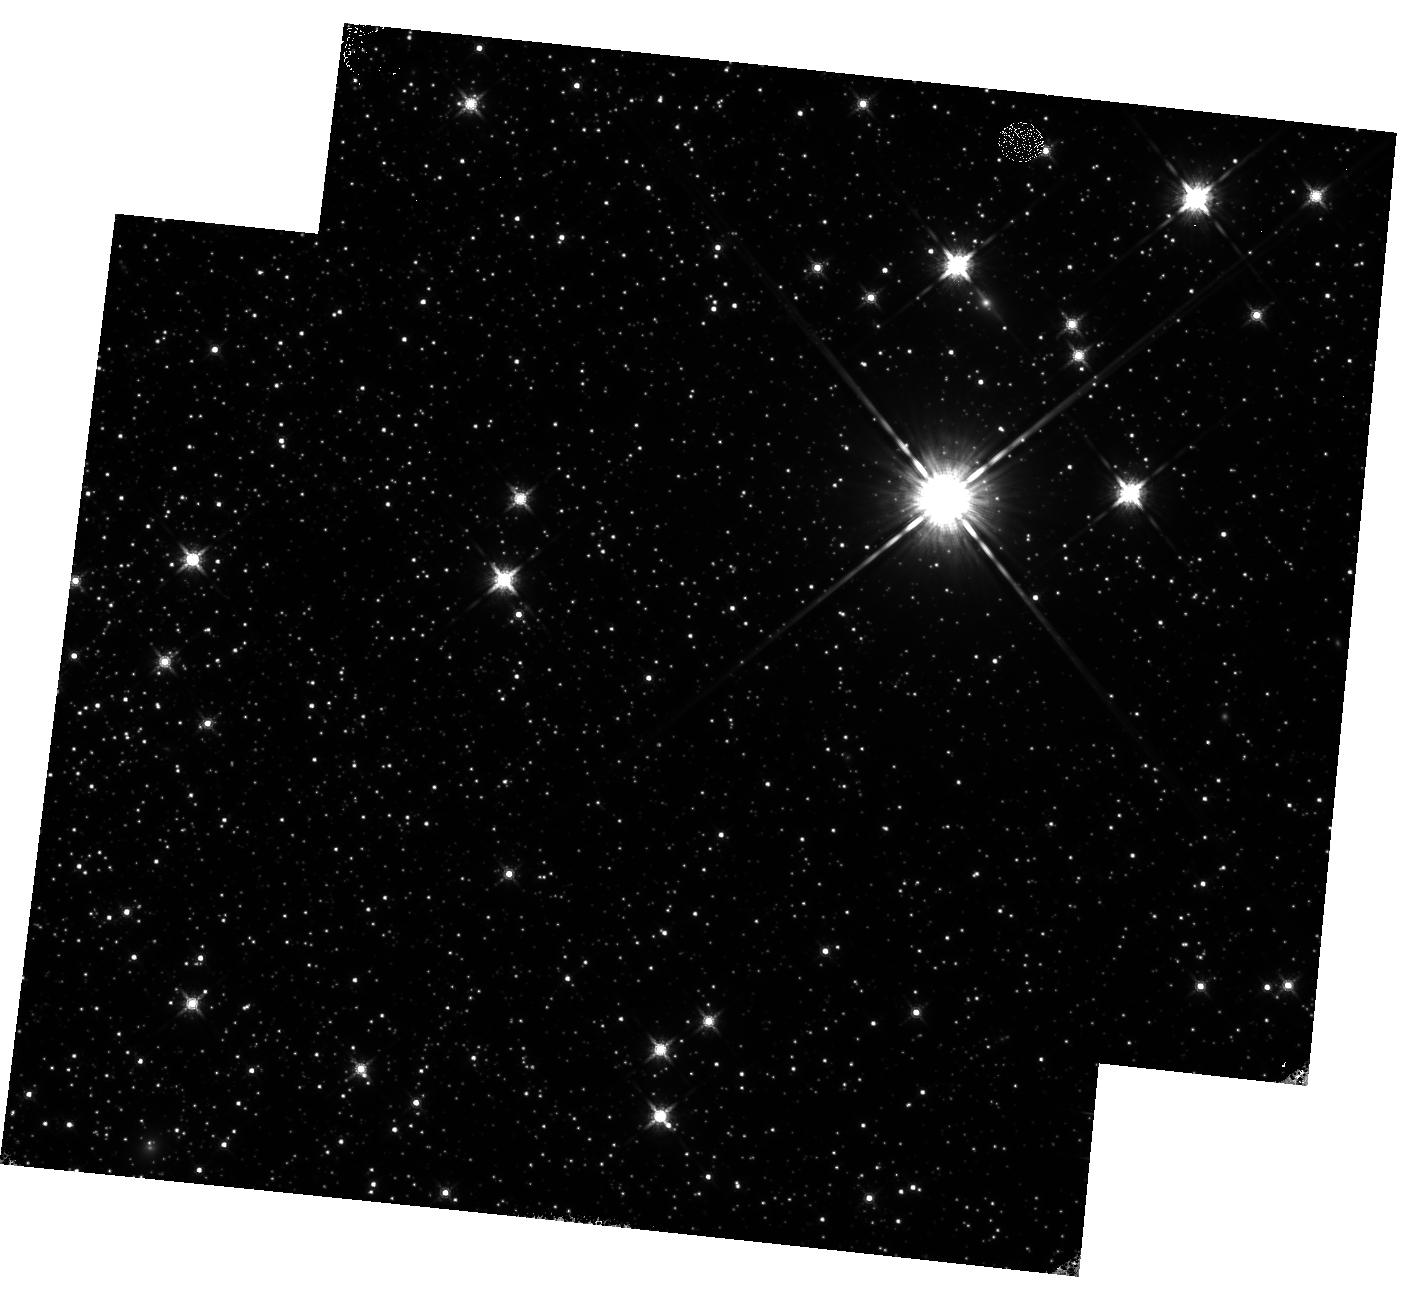
Target: NGC-5139B. Instrument: WFC3/IR. Filter: F160W. Exposure: 42 min. Observation ID: hst_16864_04_wfc3_ir_f160w_ies104

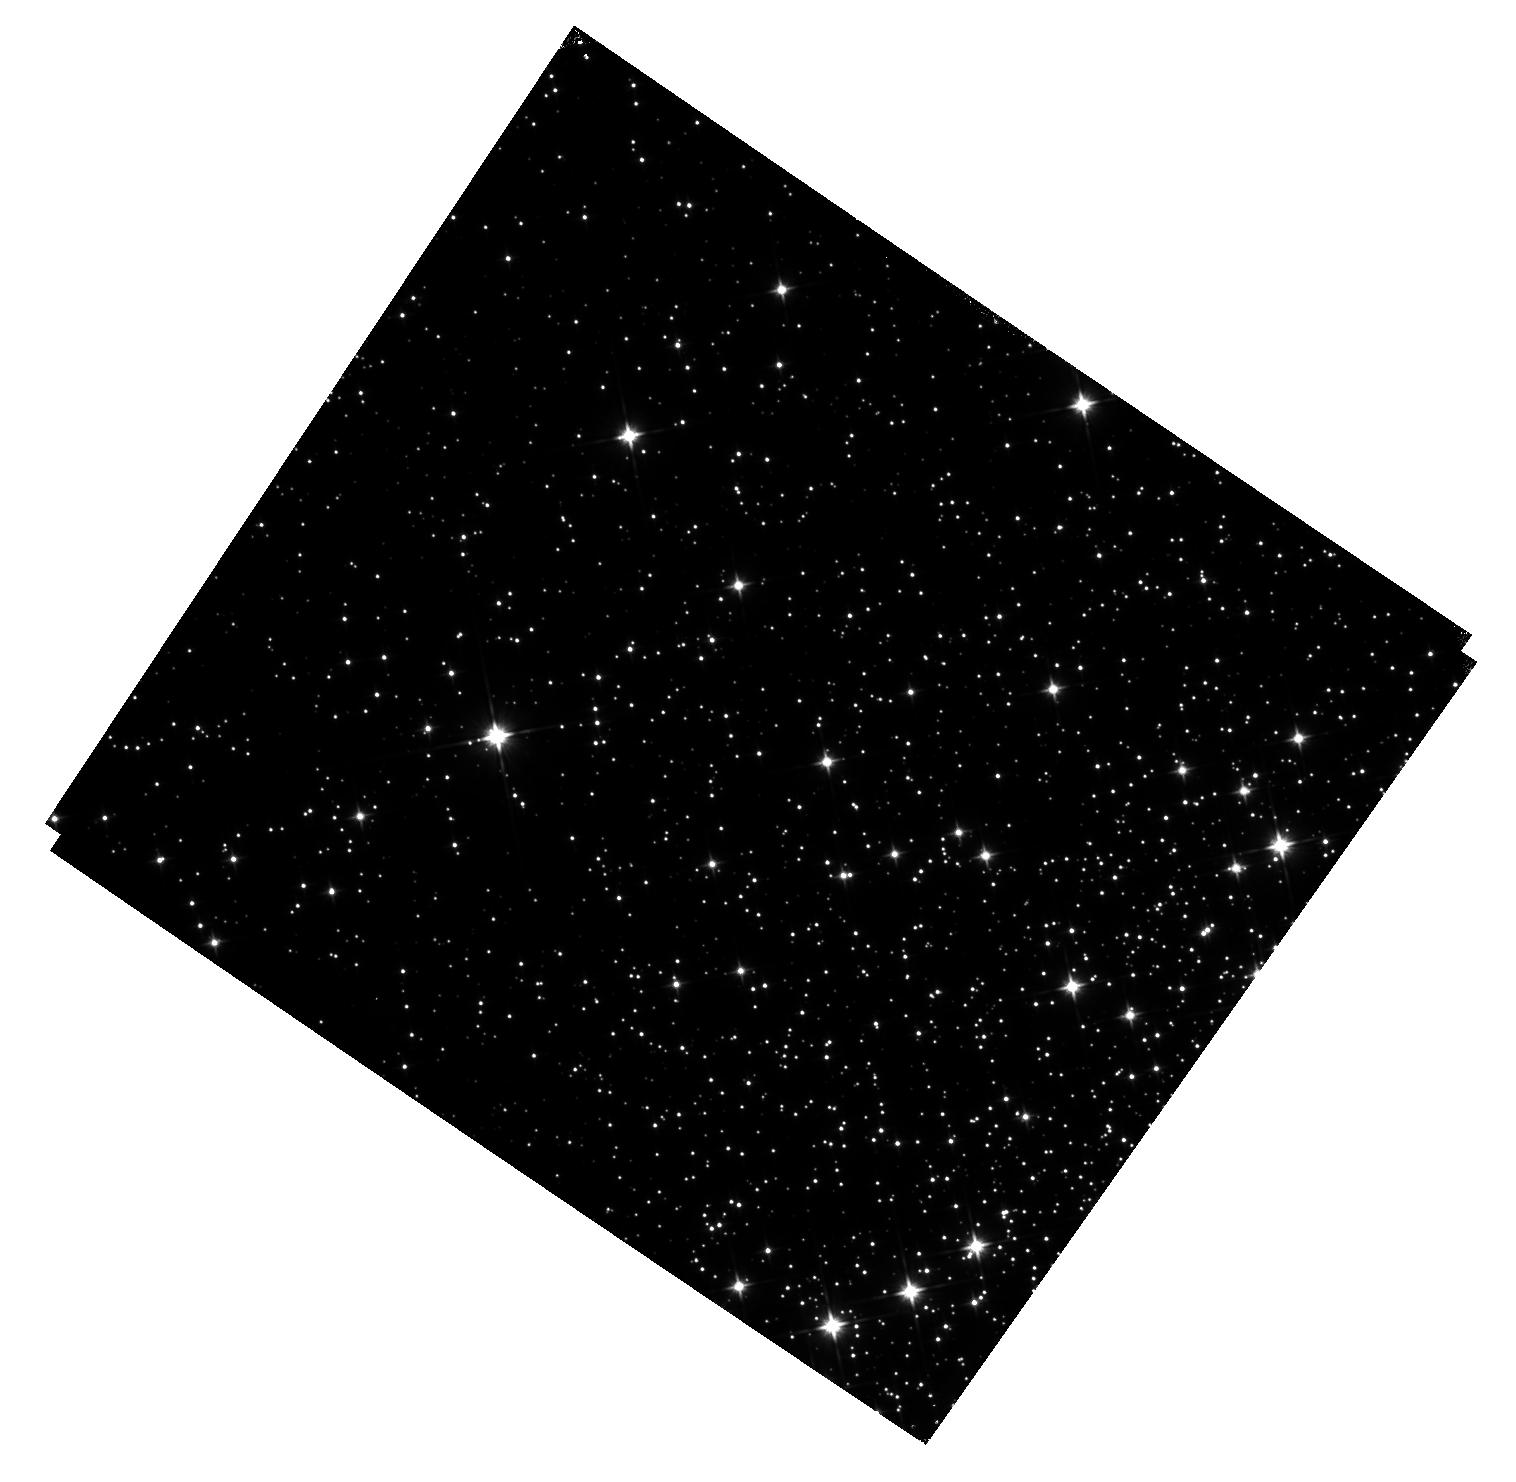
Target: M-4-V1. Instrument: WFC3/IR. Filter: F110W. Exposure: 22 min. Observation ID: hst_16864_01_wfc3_ir_f110w_ies101

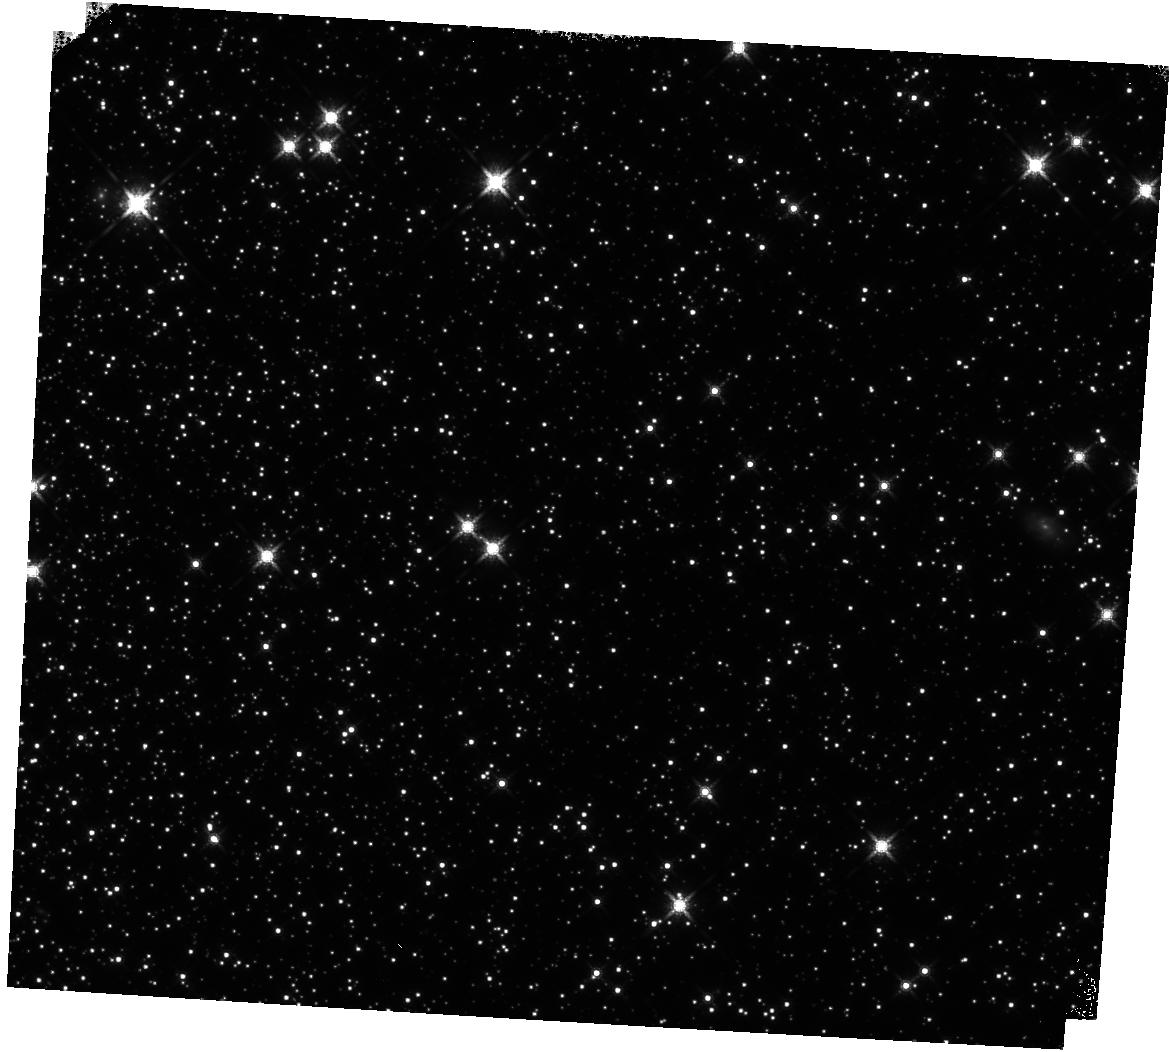
Target: 47TUC. Instrument: WFC3/IR. Filter: F160W. Exposure: 14 min. Observation ID: hst_16864_05_wfc3_ir_f160w_ies105

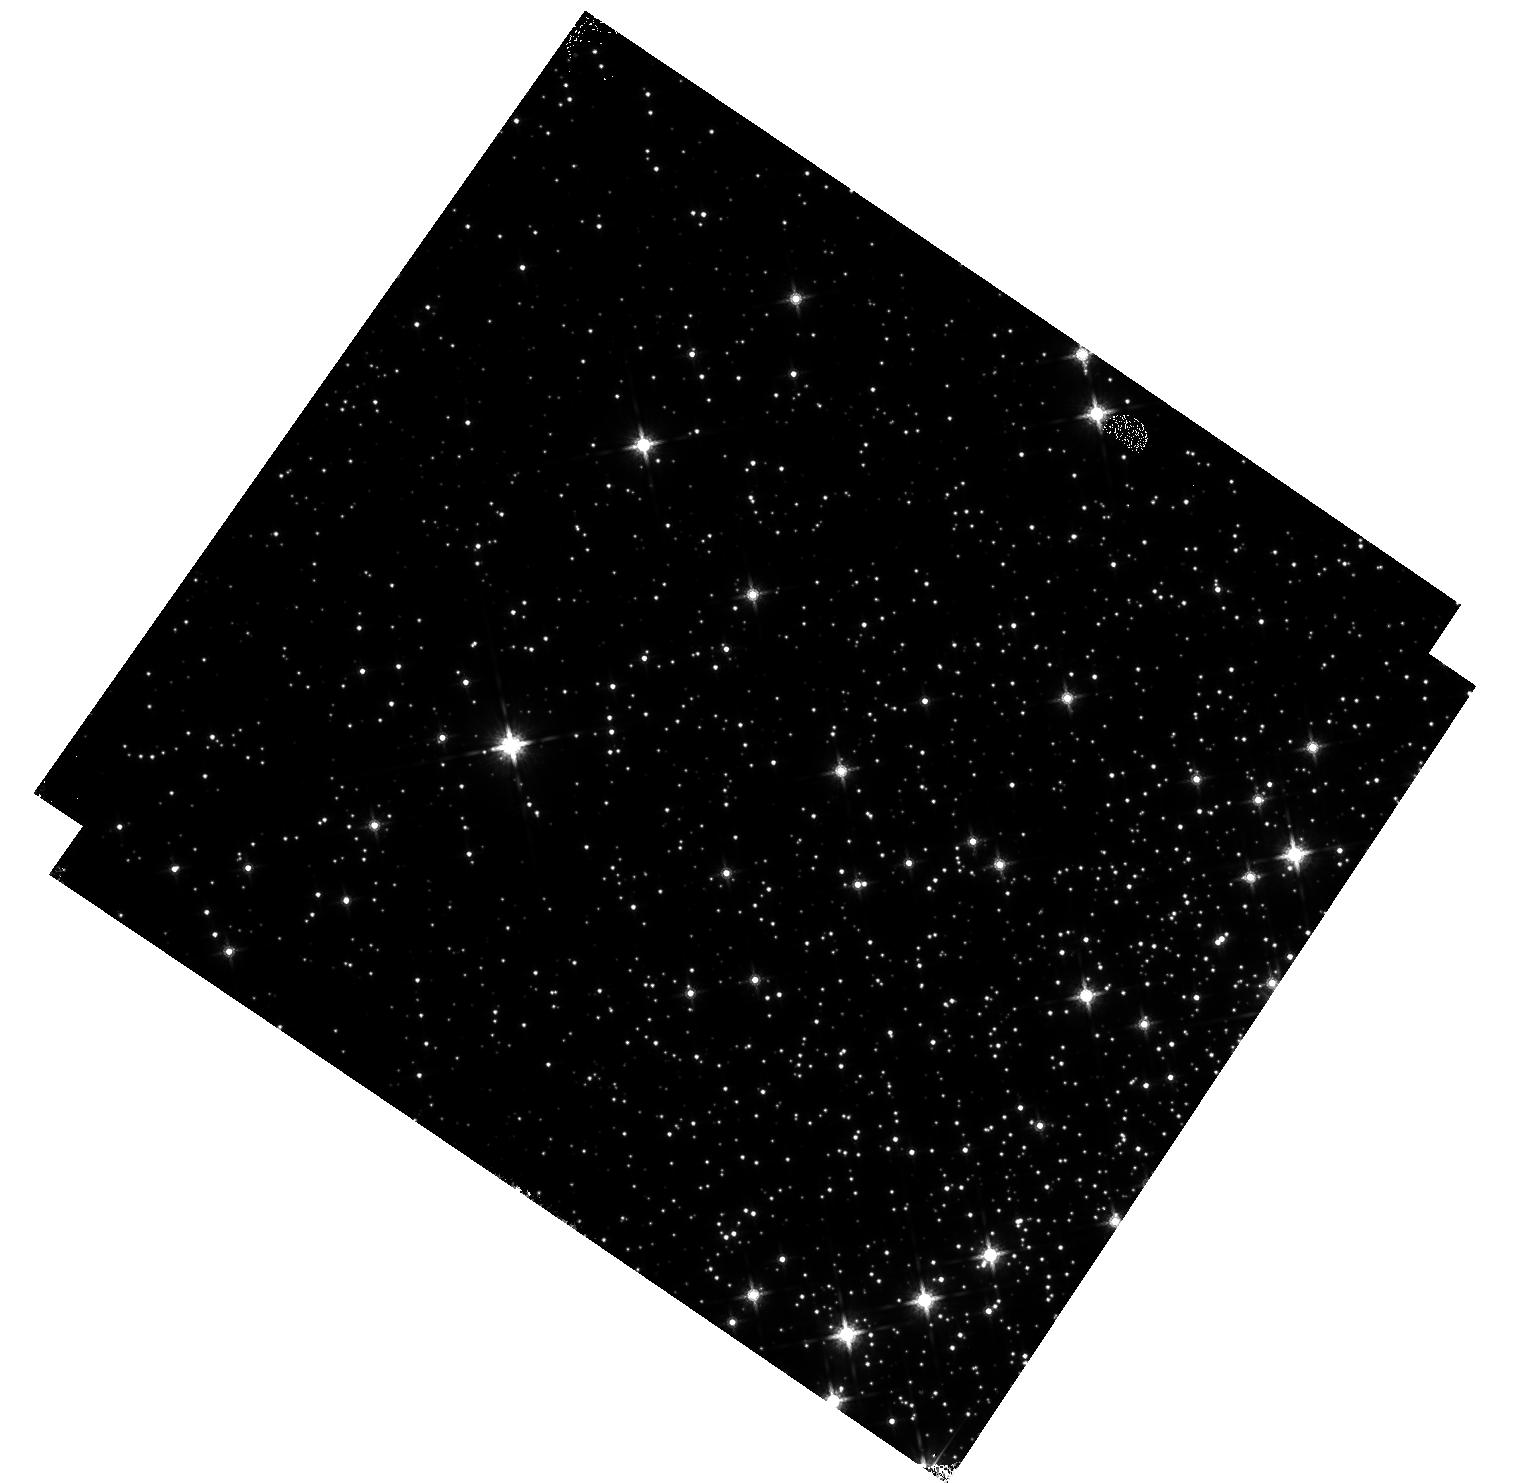
Target: M-4. Instrument: WFC3/IR. Filter: F160W. Exposure: 20 min. Observation ID: hst_16864_02_wfc3_ir_f160w_ies102

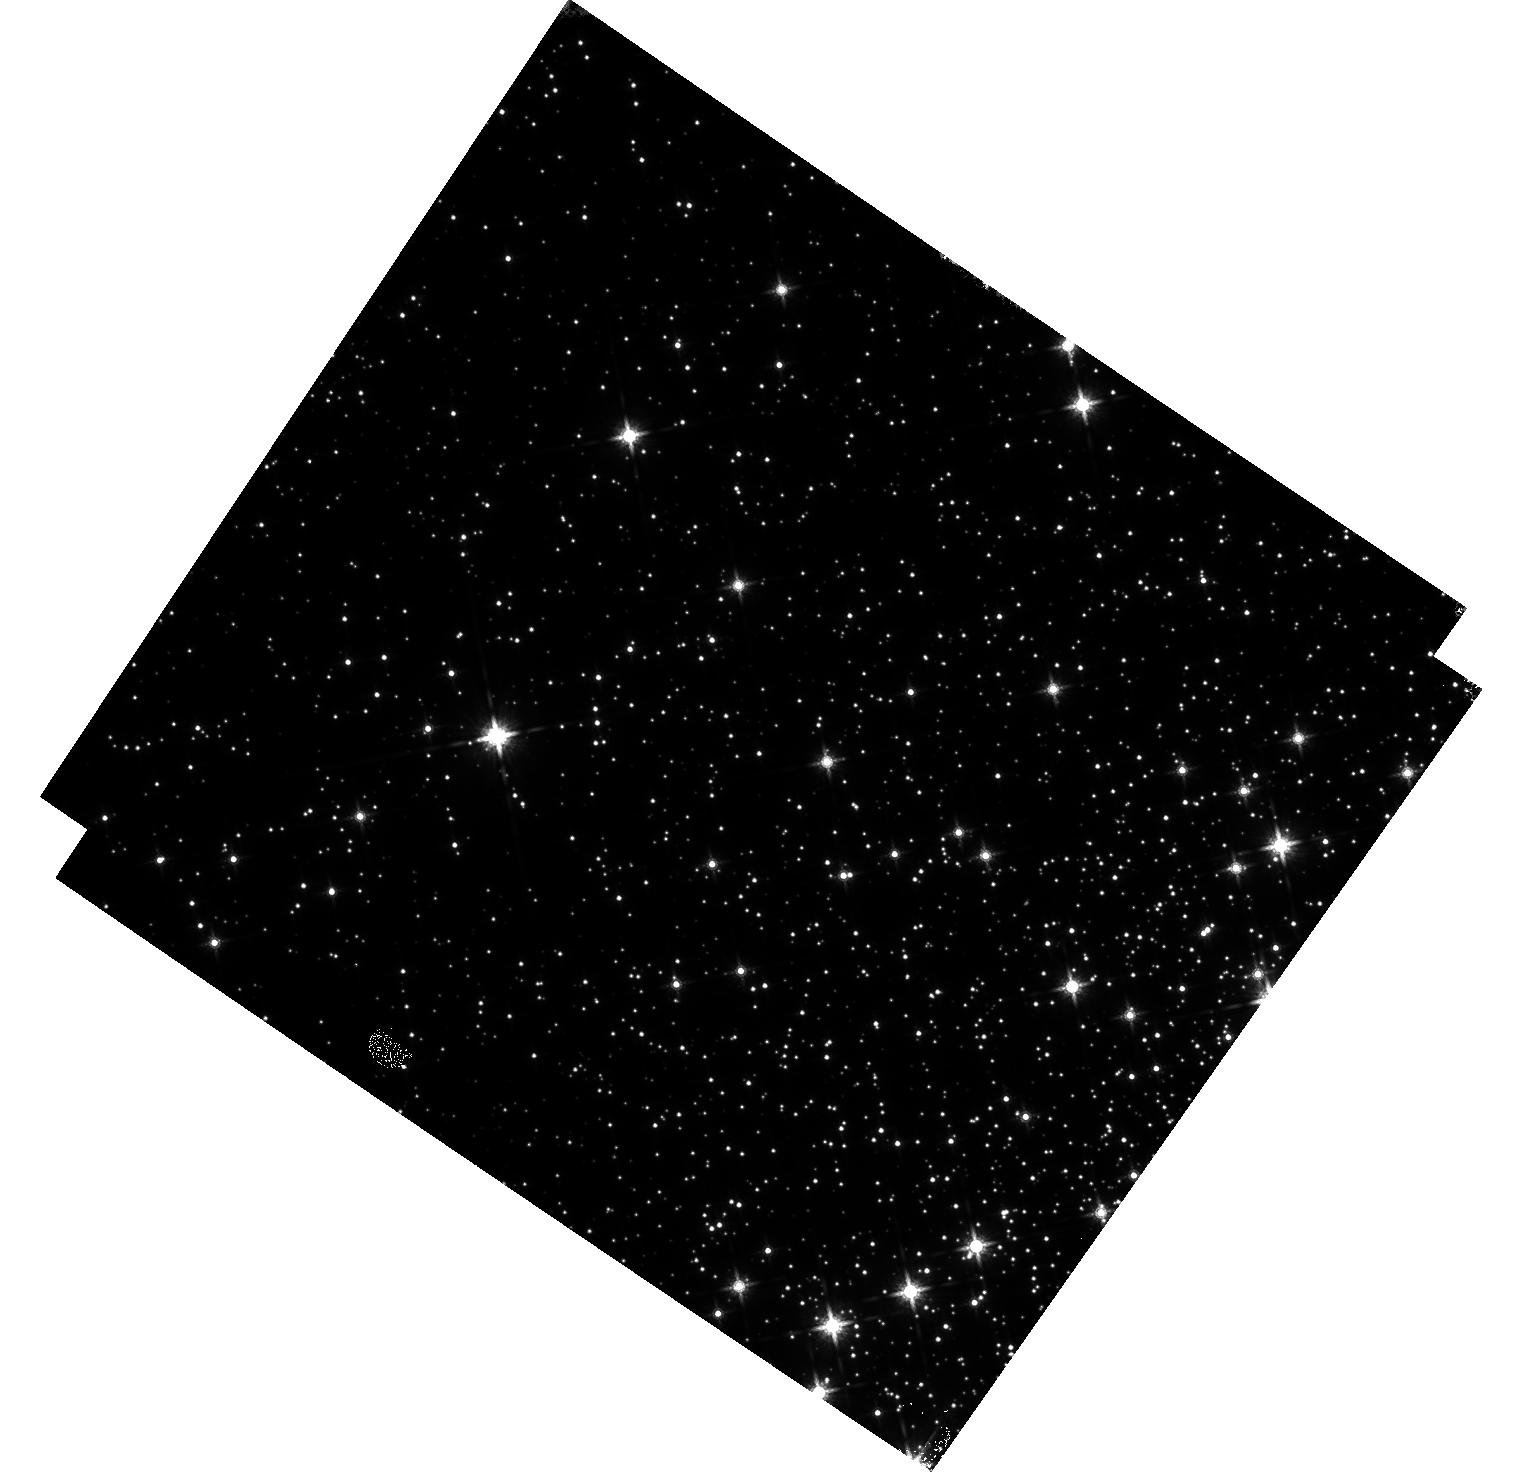
Target: M-4-V1. Instrument: WFC3/IR. Filter: F160W. Exposure: 20 min. Observation ID: hst_16864_01_wfc3_ir_f160w_ies101

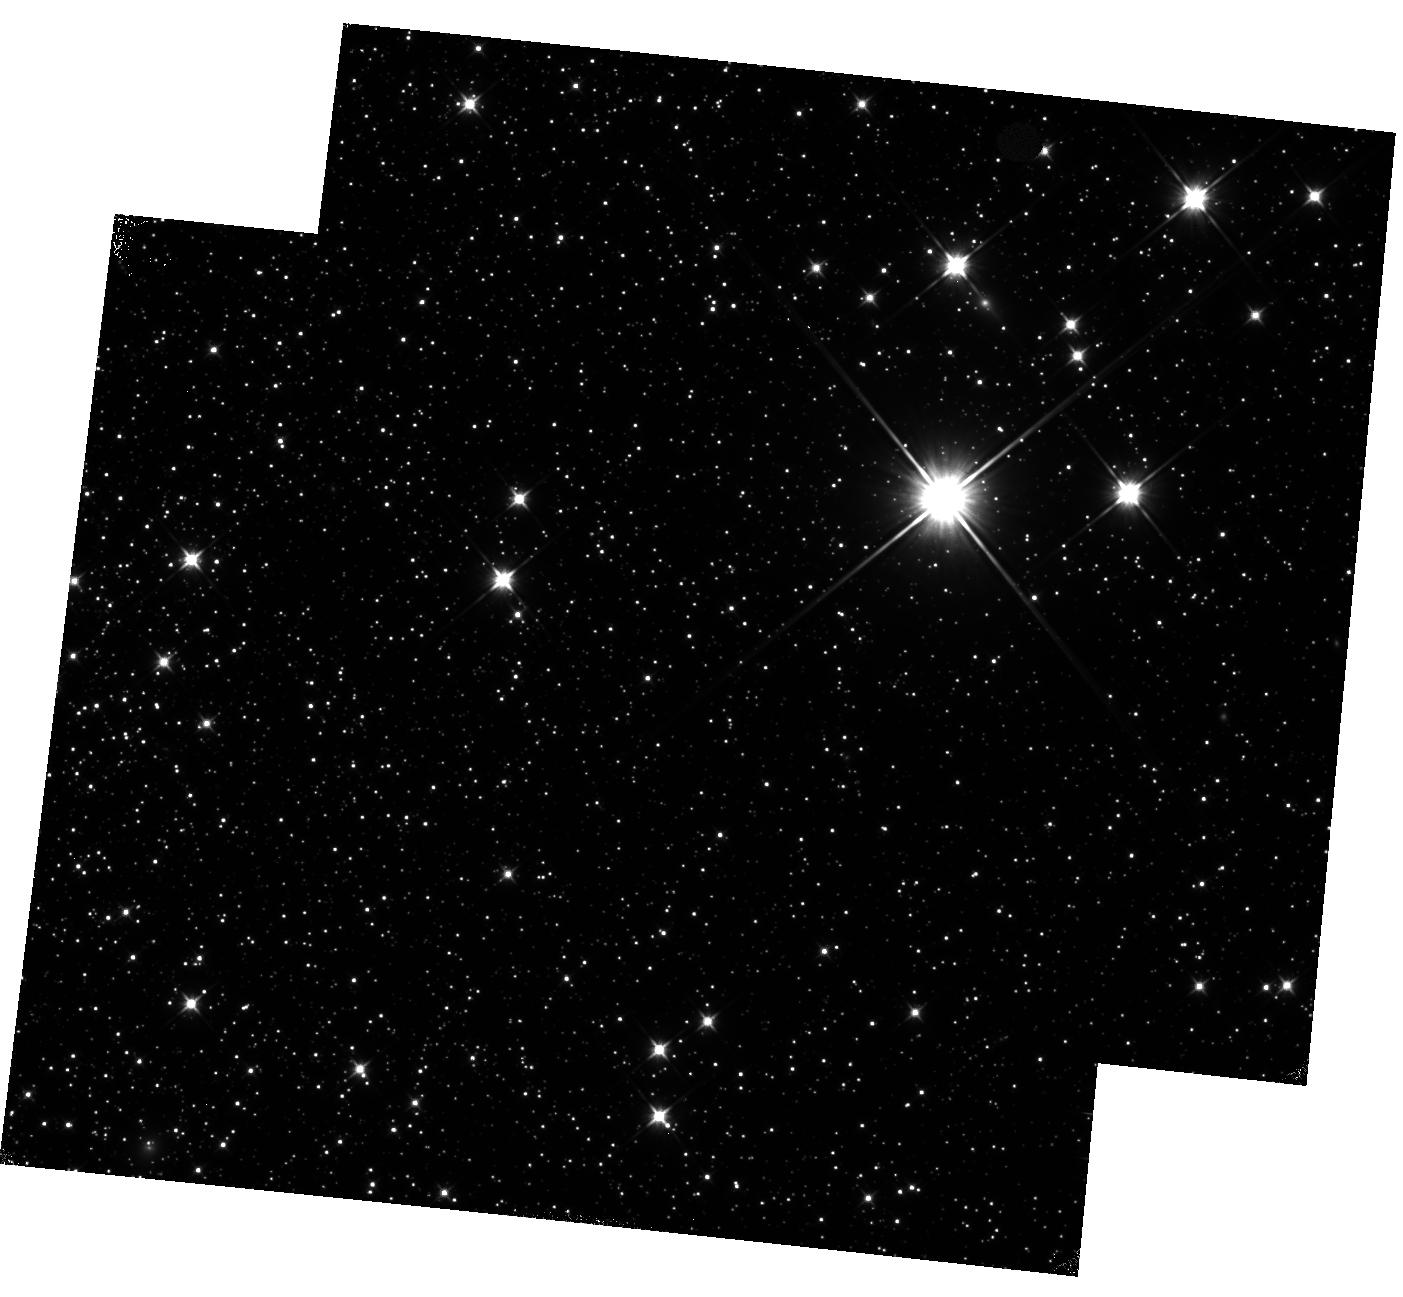
Target: NGC-5139B. Instrument: WFC3/IR. Filter: F110W. Exposure: 42 min. Observation ID: hst_16864_03_wfc3_ir_f110w_ies103

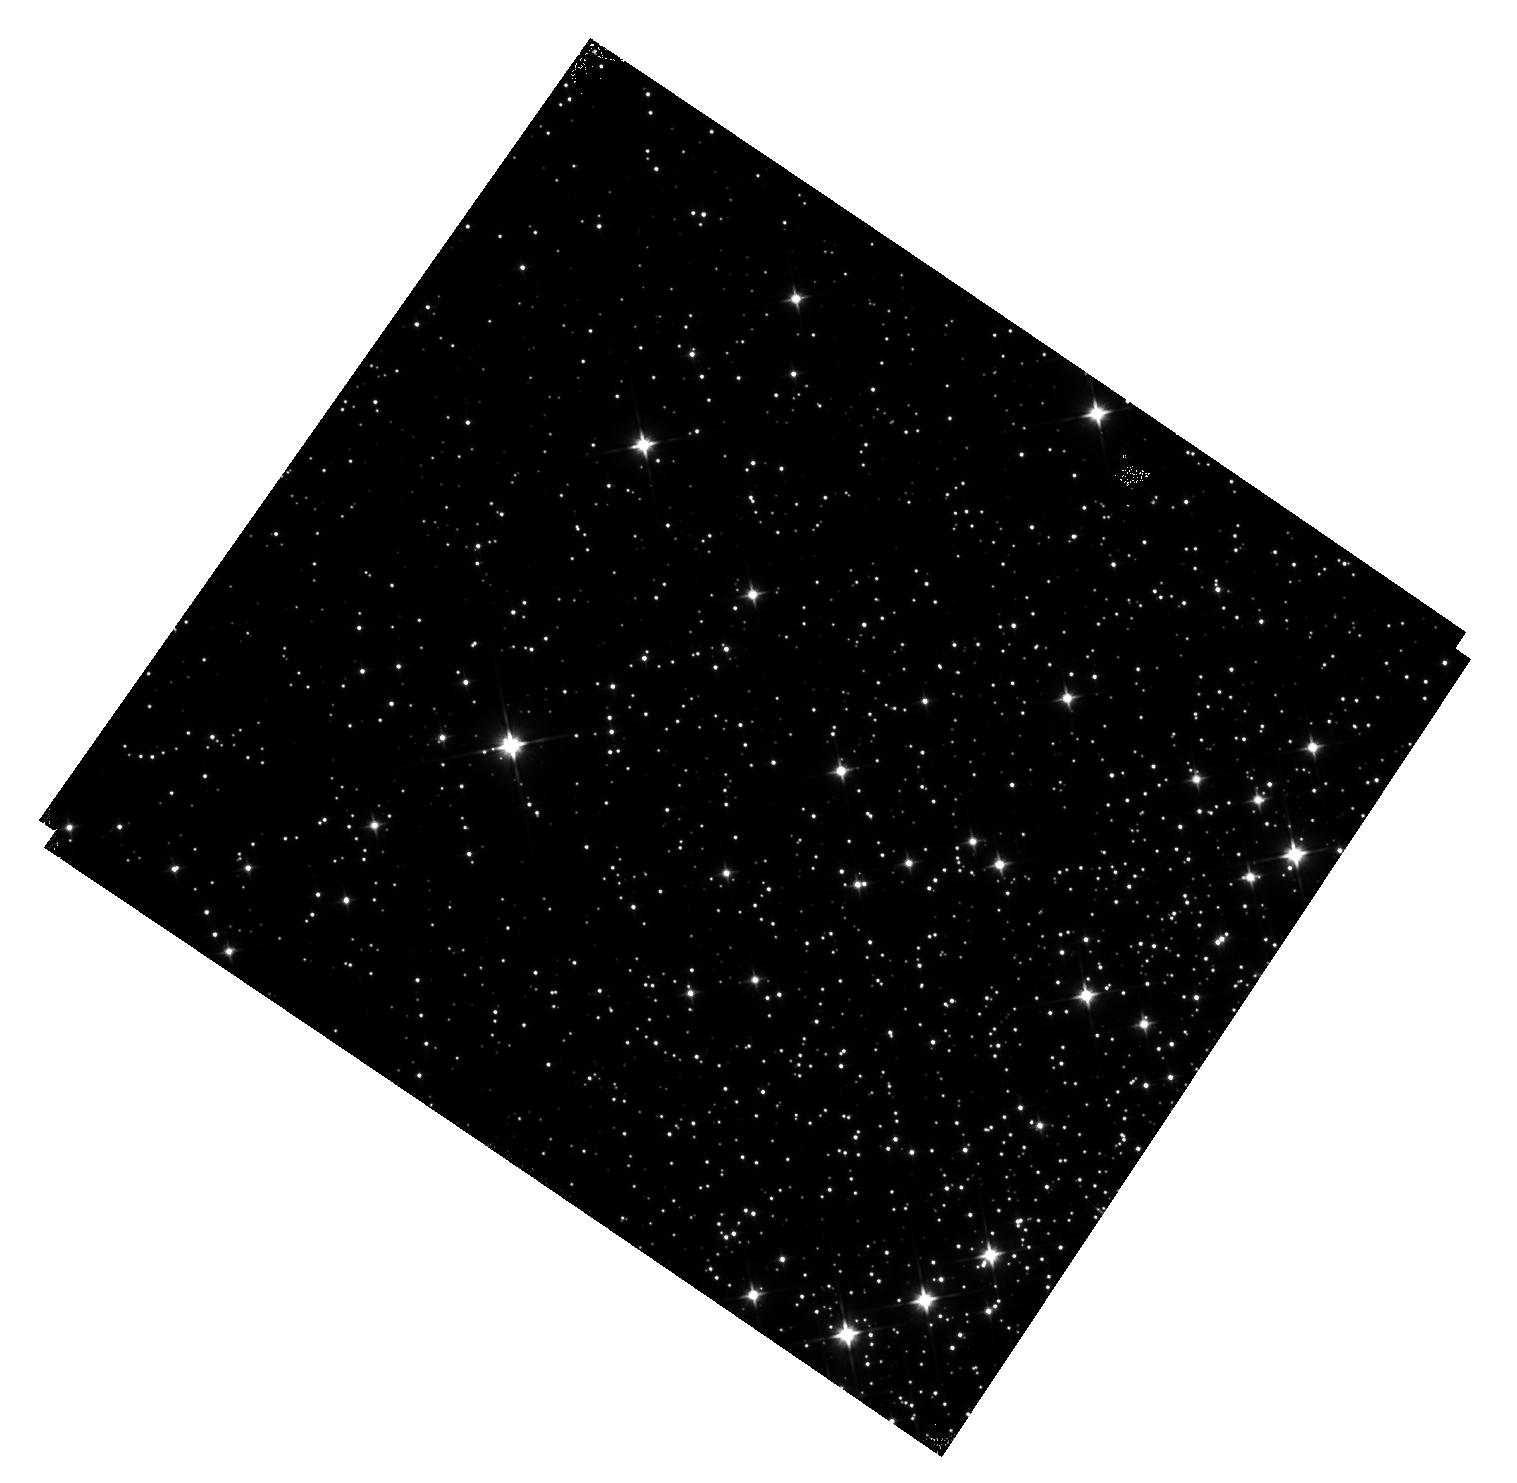
Target: M-4. Instrument: WFC3/IR. Filter: F110W. Exposure: 22 min. Observation ID: hst_16864_02_wfc3_ir_f110w_ies102

WFC3/IR Time-Dependent Sensitivity in Staring Mode (Clusters) (PI: Bajaj, Varun)

The IR grism flux monitor shows a sensitivity loss of 0.12+/-0.01%/yr in G102 and 0.06+/-0.01%/yr in G141. Observations of flux standards in the IR filters, however, show no evidence of any loss over time, but the repeatability is limited by systematic errors of +/- 1%. Scanned observations of M35 from 2015-2020 show marginal losses of 0.024+/- 0.008%/yr in F140W, but these data show a large scatter which may be related to detector preconditioning. Cluster observations allow for the measurement of many more stars, and photometry of the core Omega-Cen used for distortion monitoring suggests losses of 0.23 +/- 0.03%/yr in F160W, but crowding may play an effect on the results. Recent observations of a less dense stellar field in M4 in F110W suggest losses of 0.13 +/- 0.02%/yr (first images only) and 0.20 +/- 0.03%/yr (all images), but these consist of only 4 visits. We propose continued monitoring of M4 at a ~6 month cadence. Two additional clusters are requested: the NGC104 field 6' from the core with F160W data from 2009-2013 and an Omega-Cen field 17' from the core with F110W & F160W images from 2016-2018, both of which mimic the observation strategy from the respective preceeding epochs, to eliminate systematics from differing observing modes.